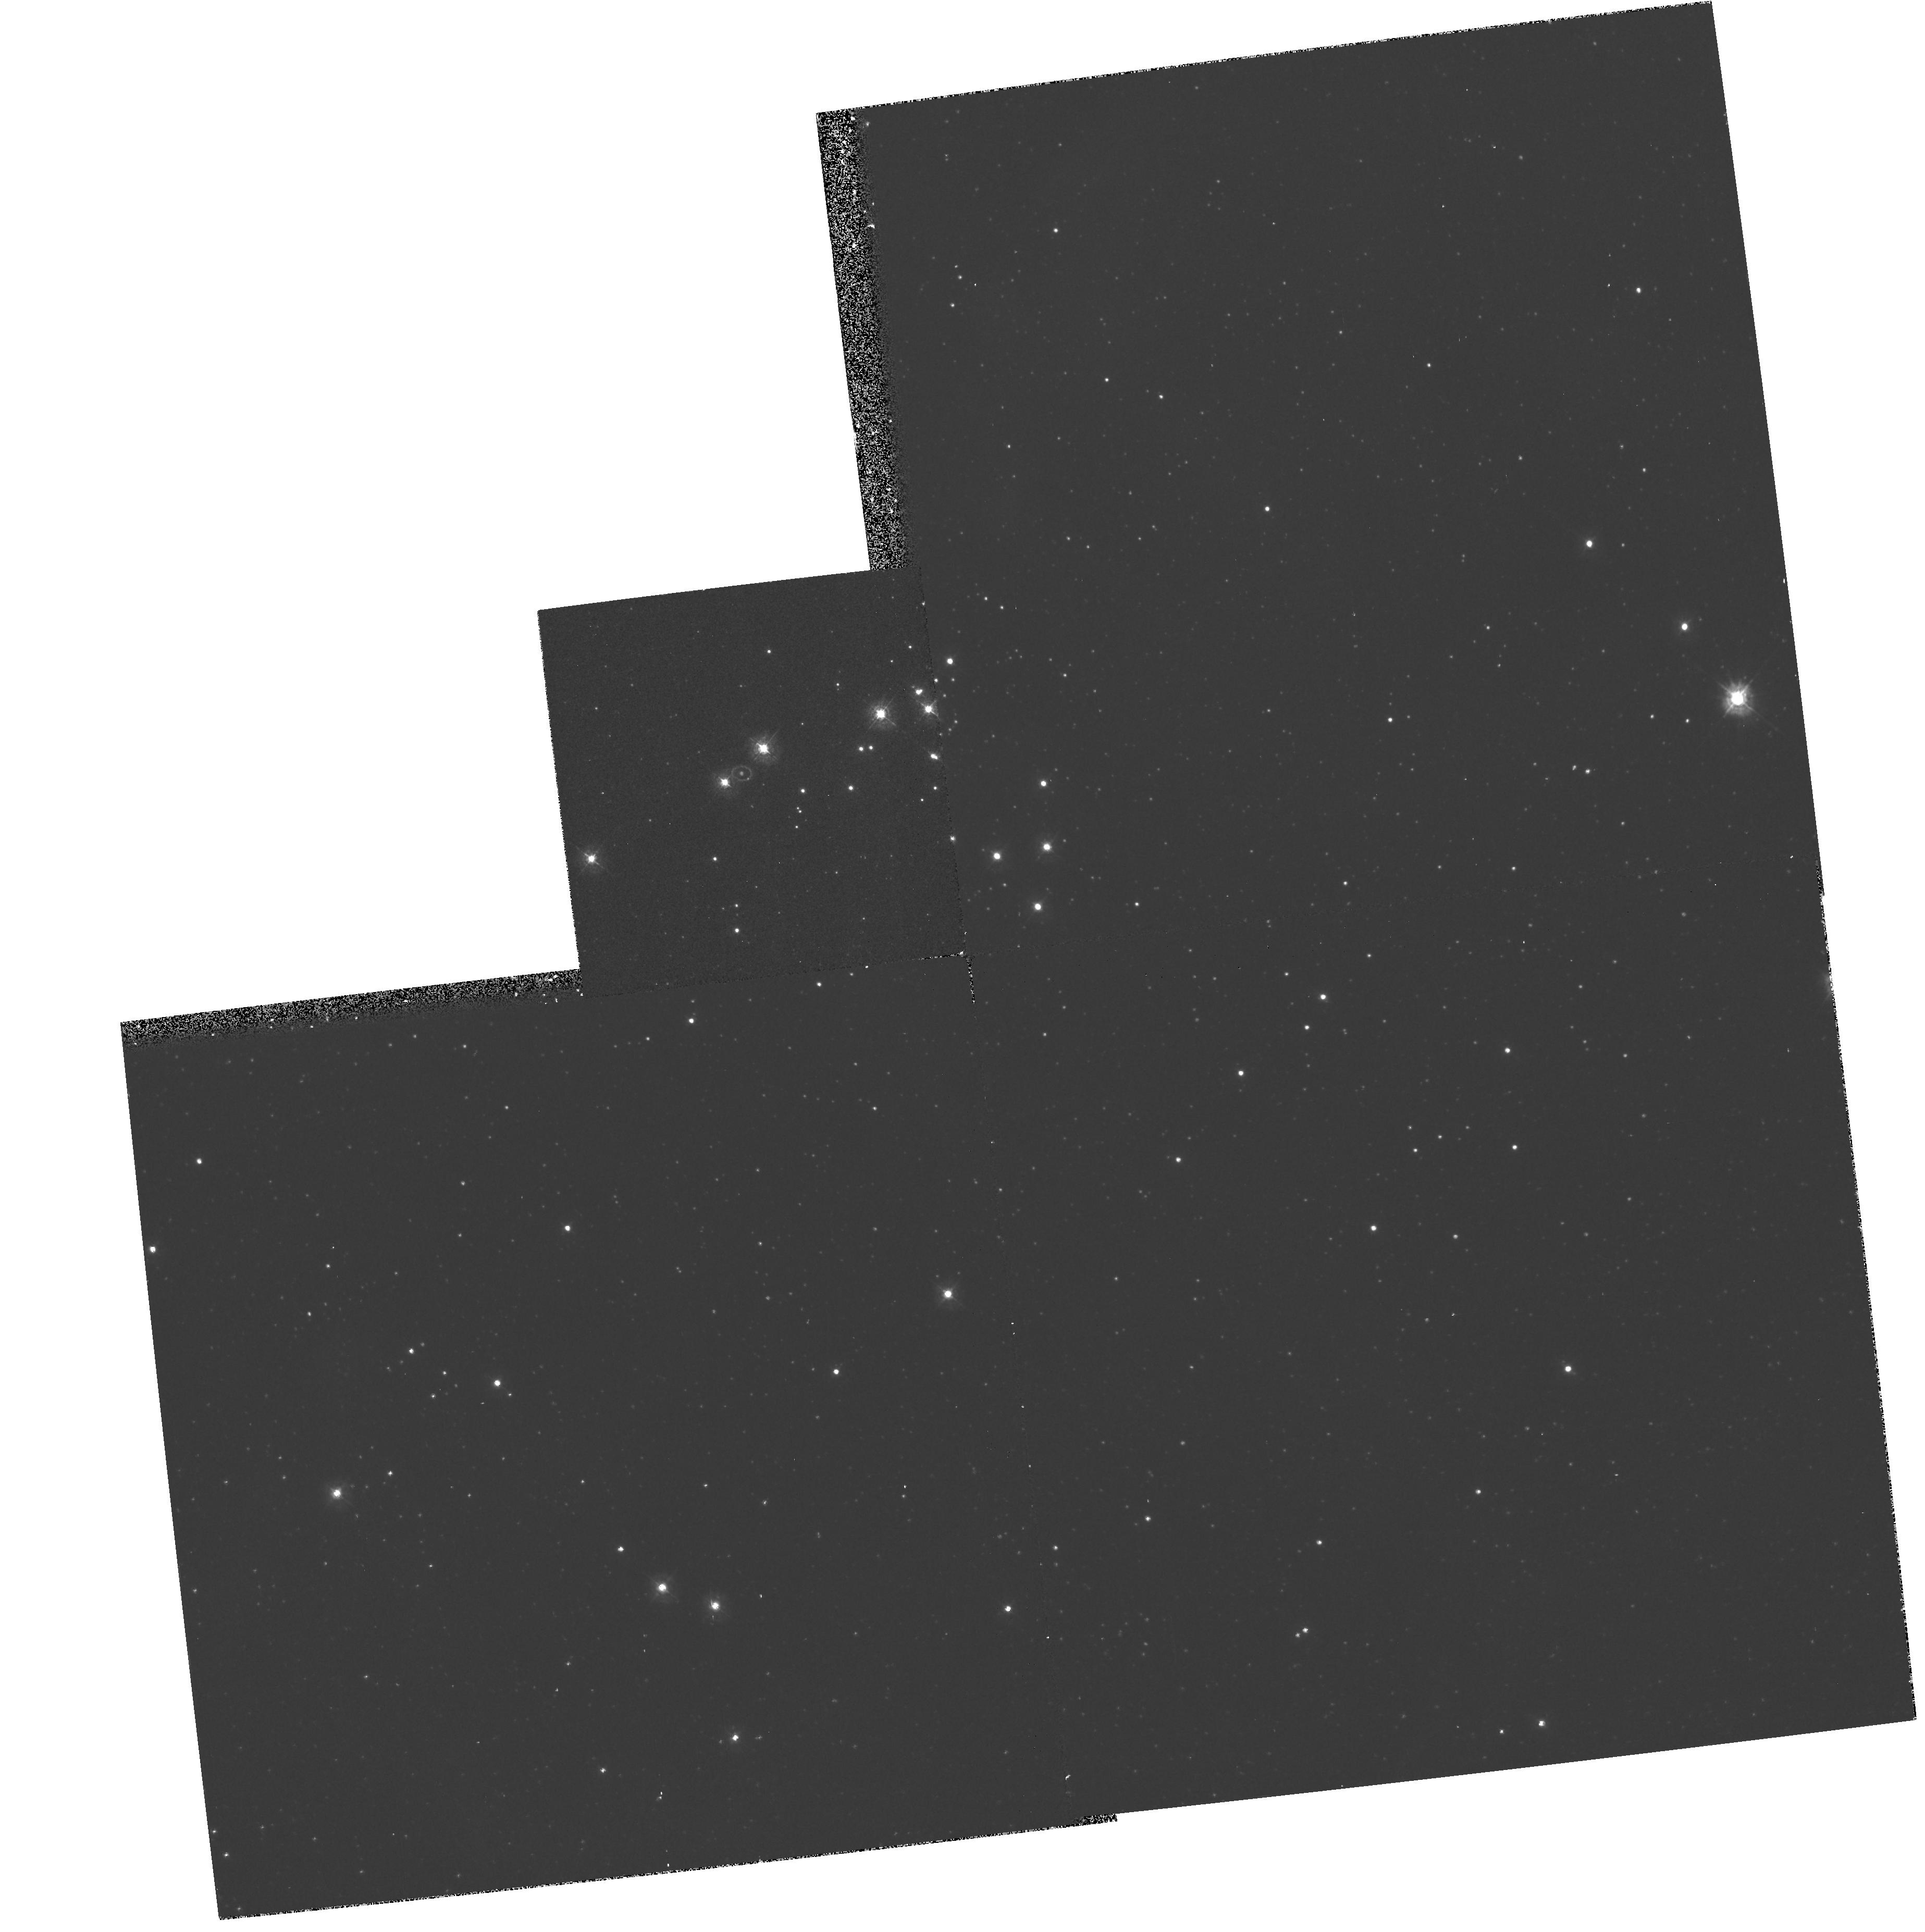
Target: LMC-SN1987A. Instrument: WFPC2/PC. Filter: F336W. Exposure: 20 min. Observation ID: hst_6020_04_wfpc2_pc_f336w_u32h04

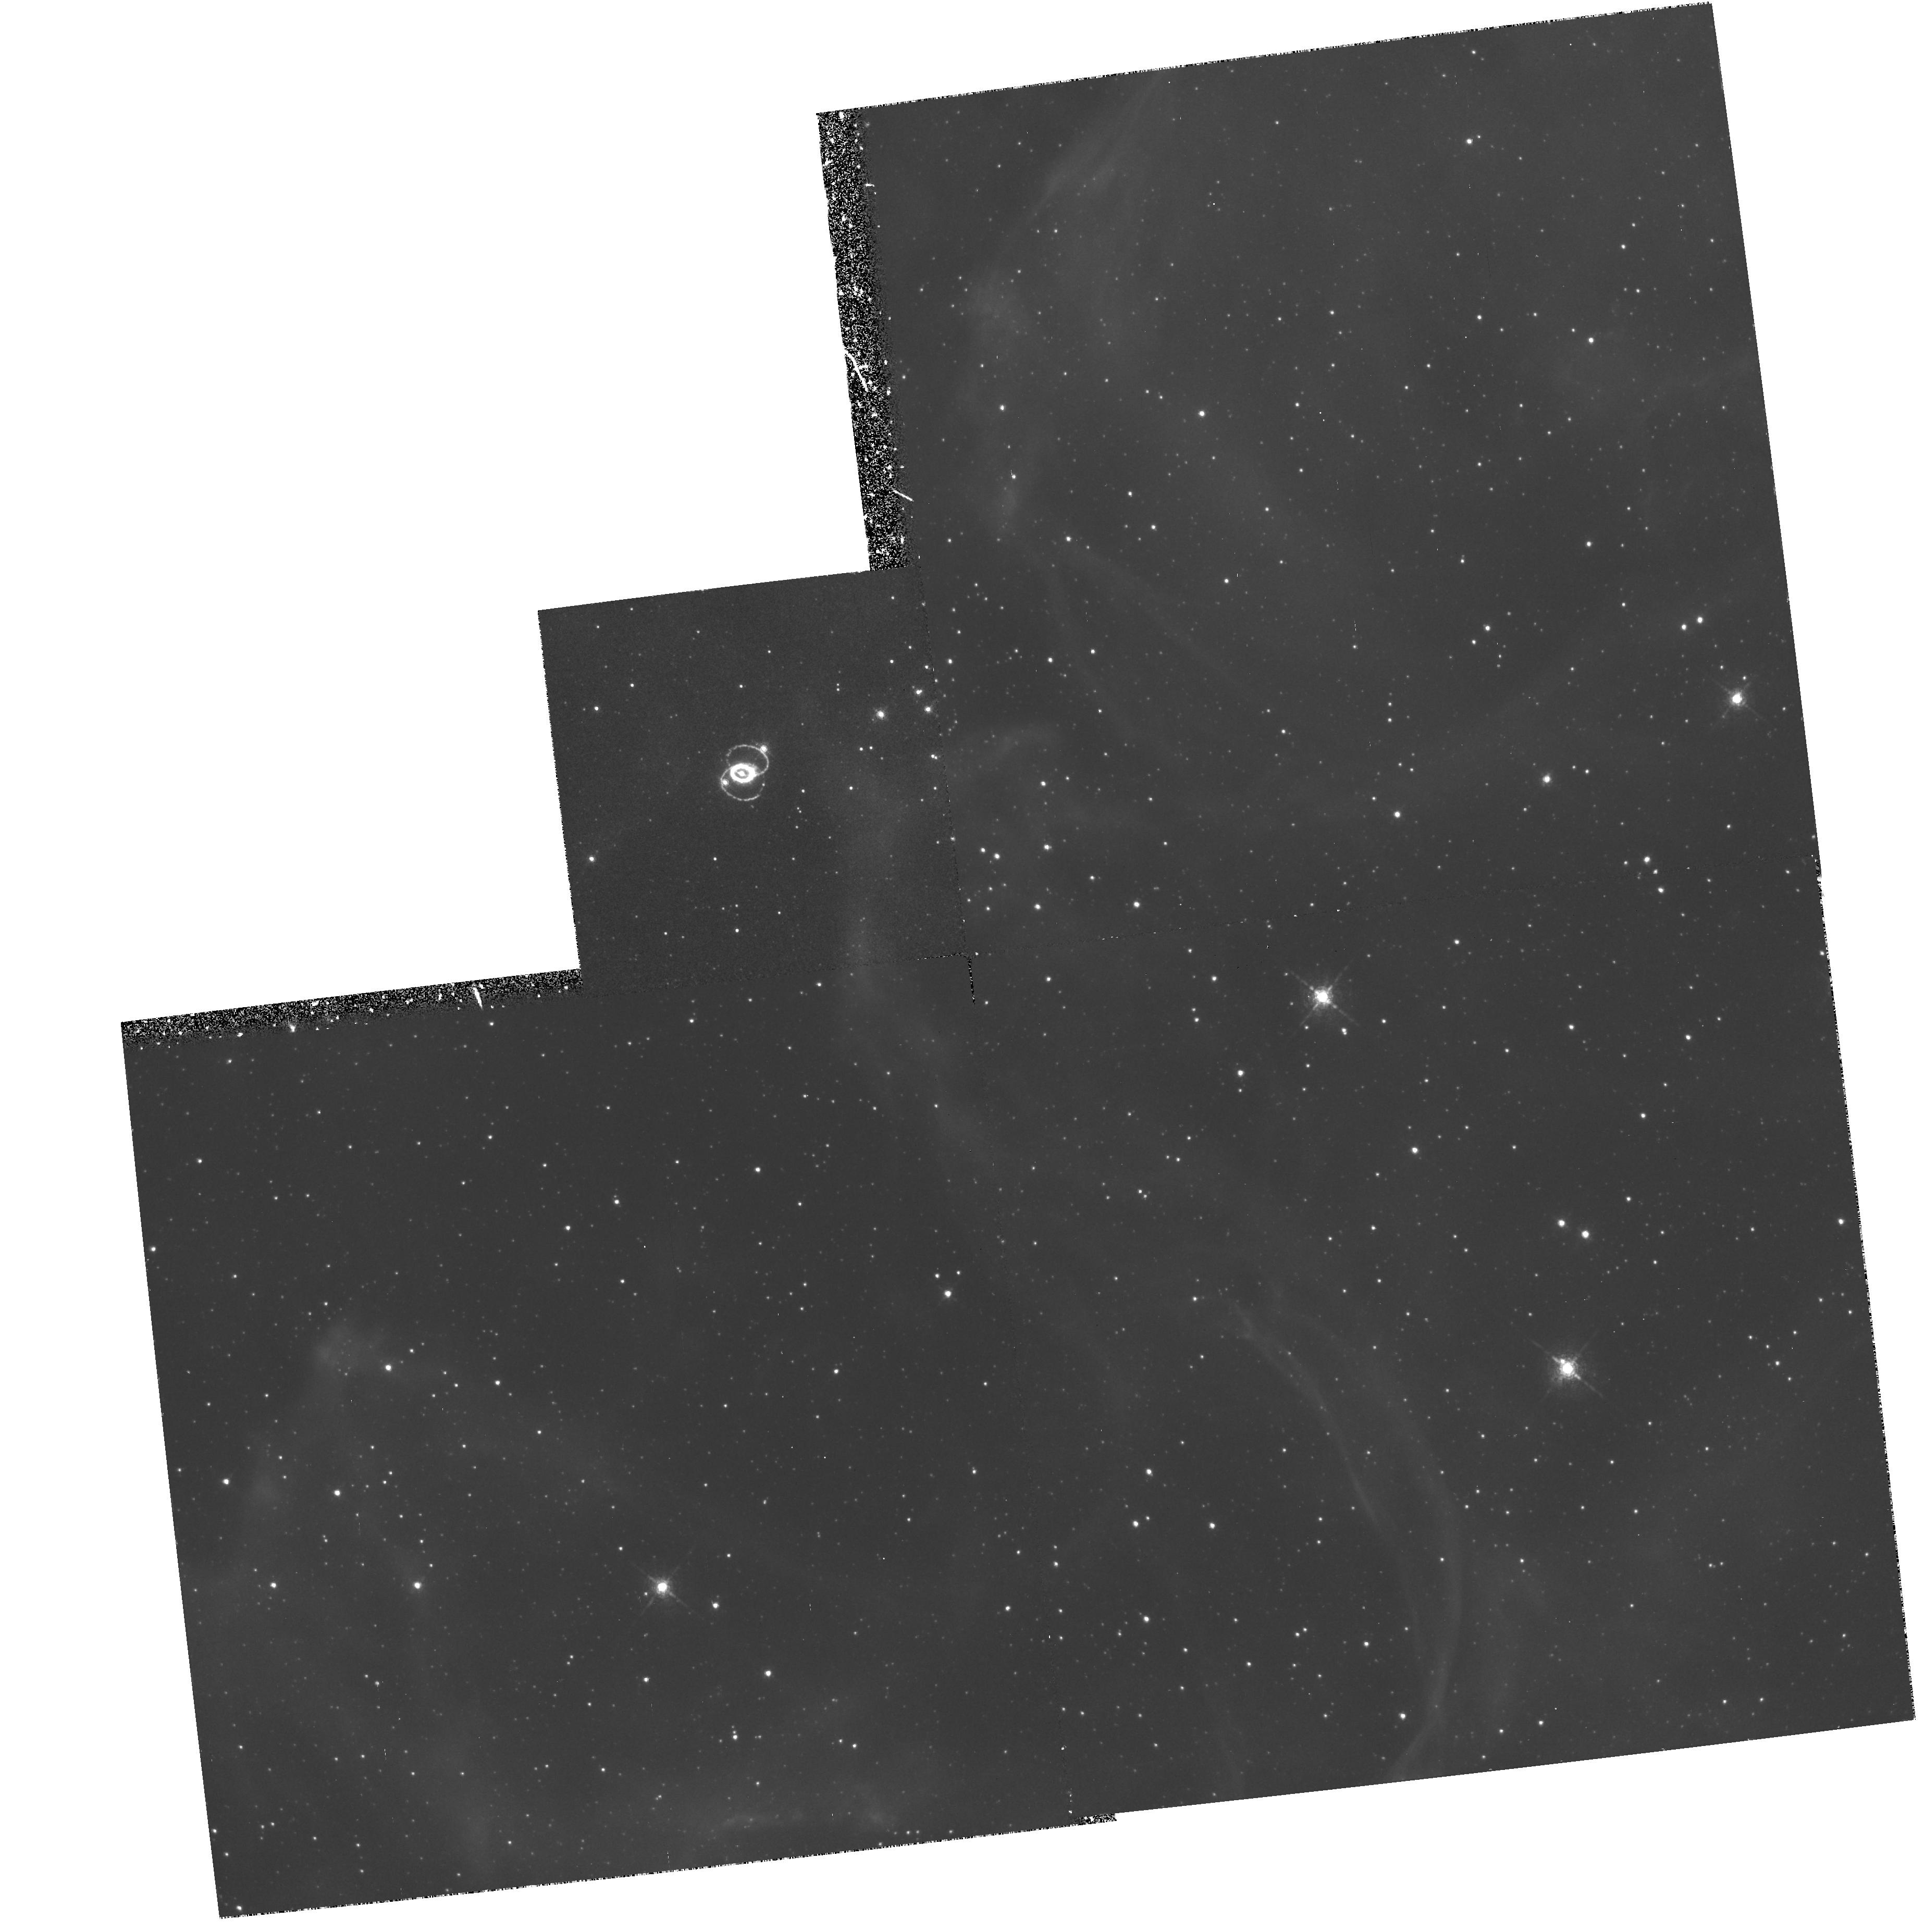
Target: LMC-SN1987A. Instrument: WFPC2/PC. Filter: F658N. Exposure: 1.4 h. Observation ID: hst_6020_04_wfpc2_pc_f658n_u32h04

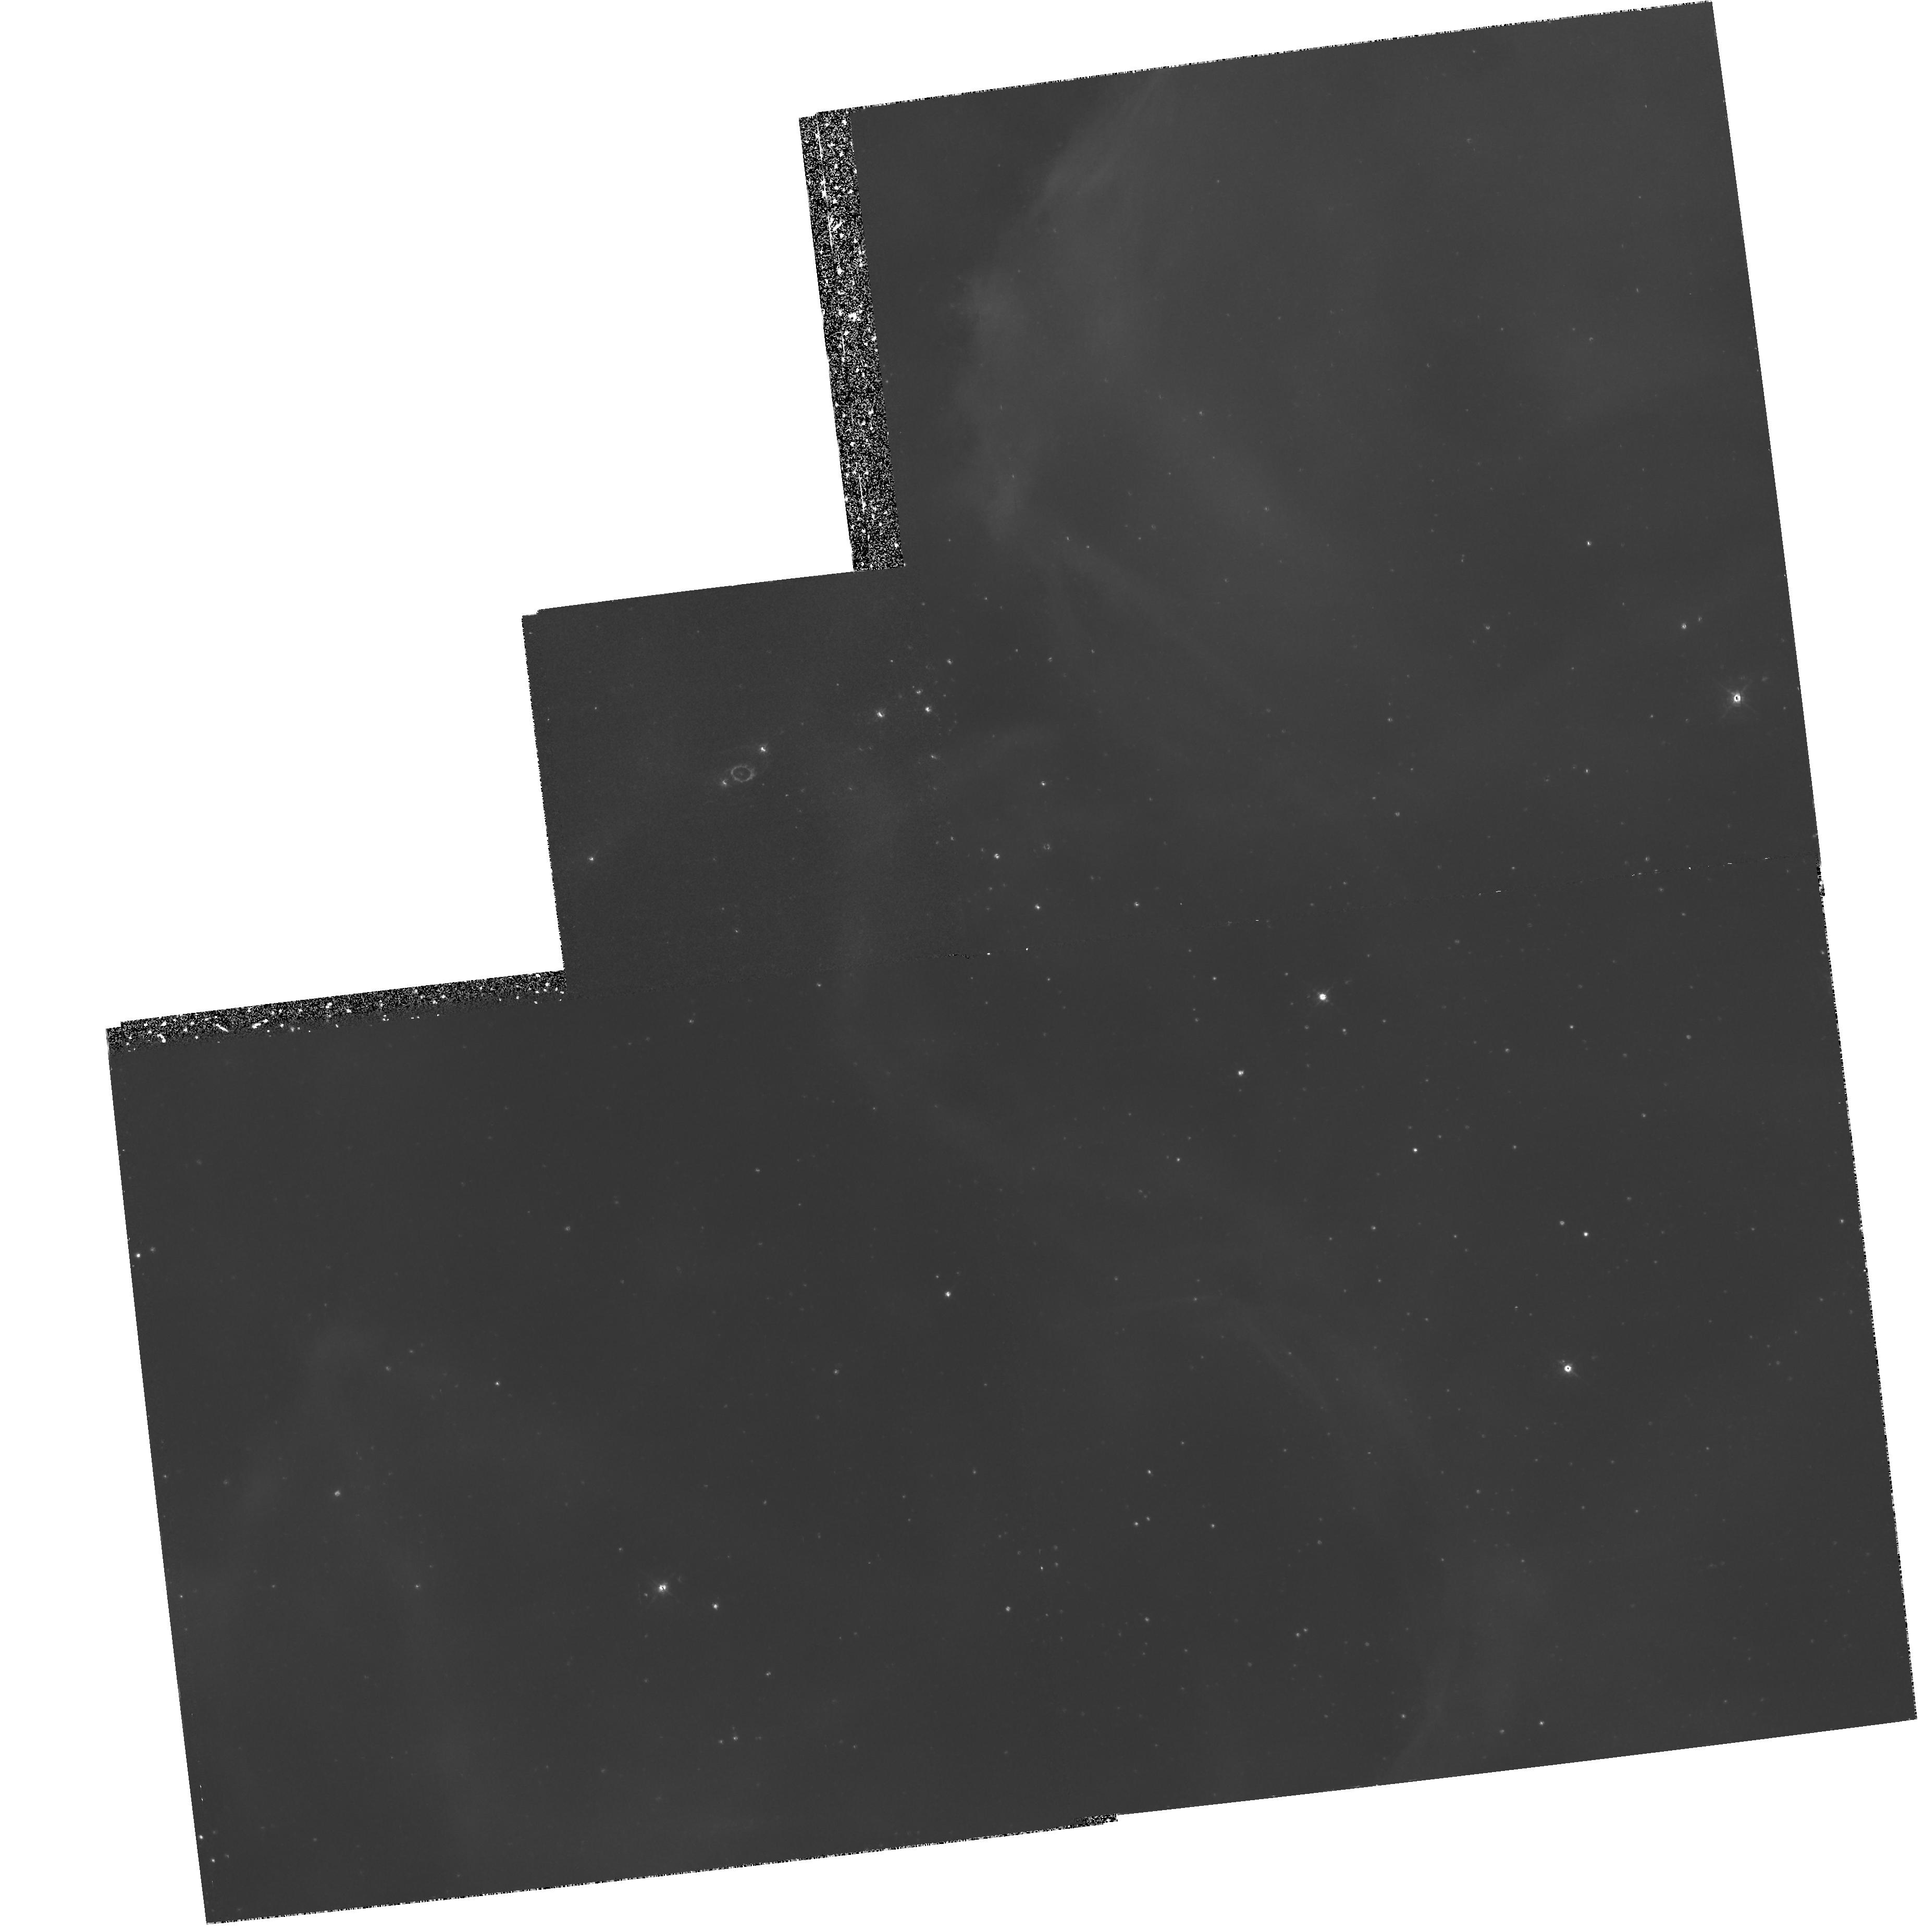
Target: LMC-SN1987A. Instrument: WFPC2/PC. Filter: F502N. Exposure: 2.2 h. Observation ID: hst_6020_04_wfpc2_pc_f502n_u32h04

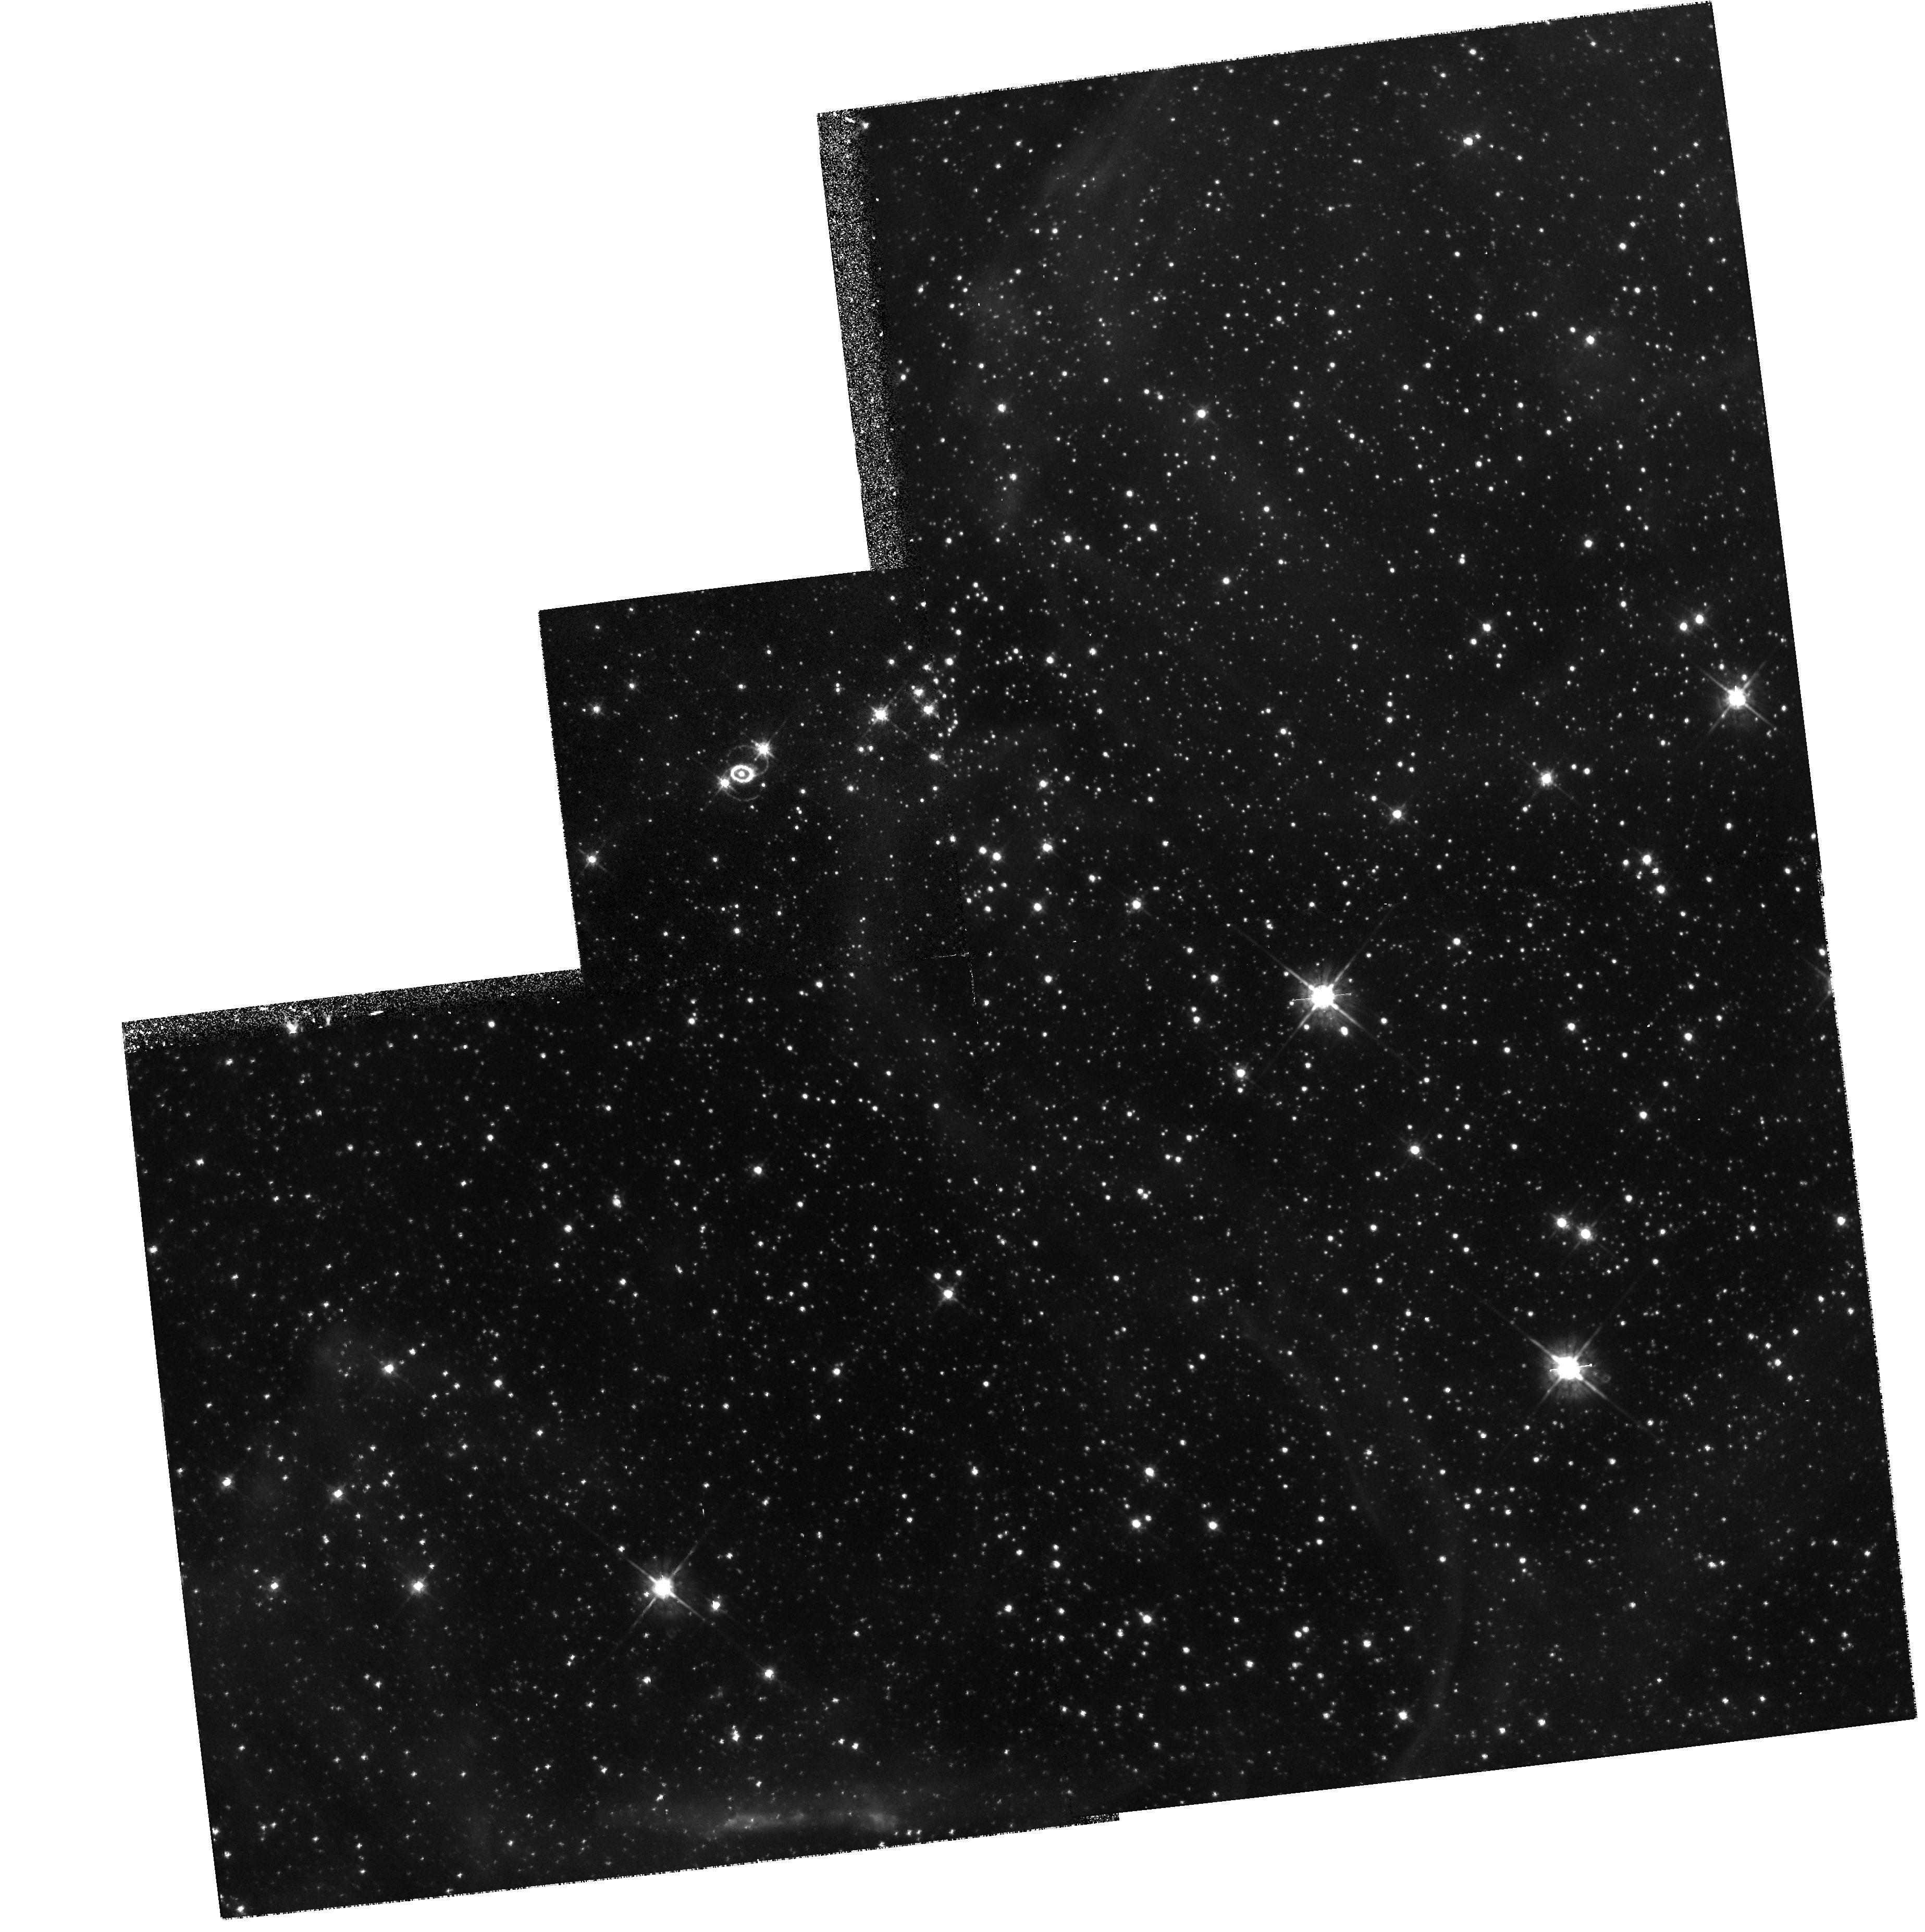
Target: LMC-SN1987A. Instrument: WFPC2/PC. Filter: F675W. Exposure: 10 min. Observation ID: hst_6020_04_wfpc2_pc_f675w_u32h04

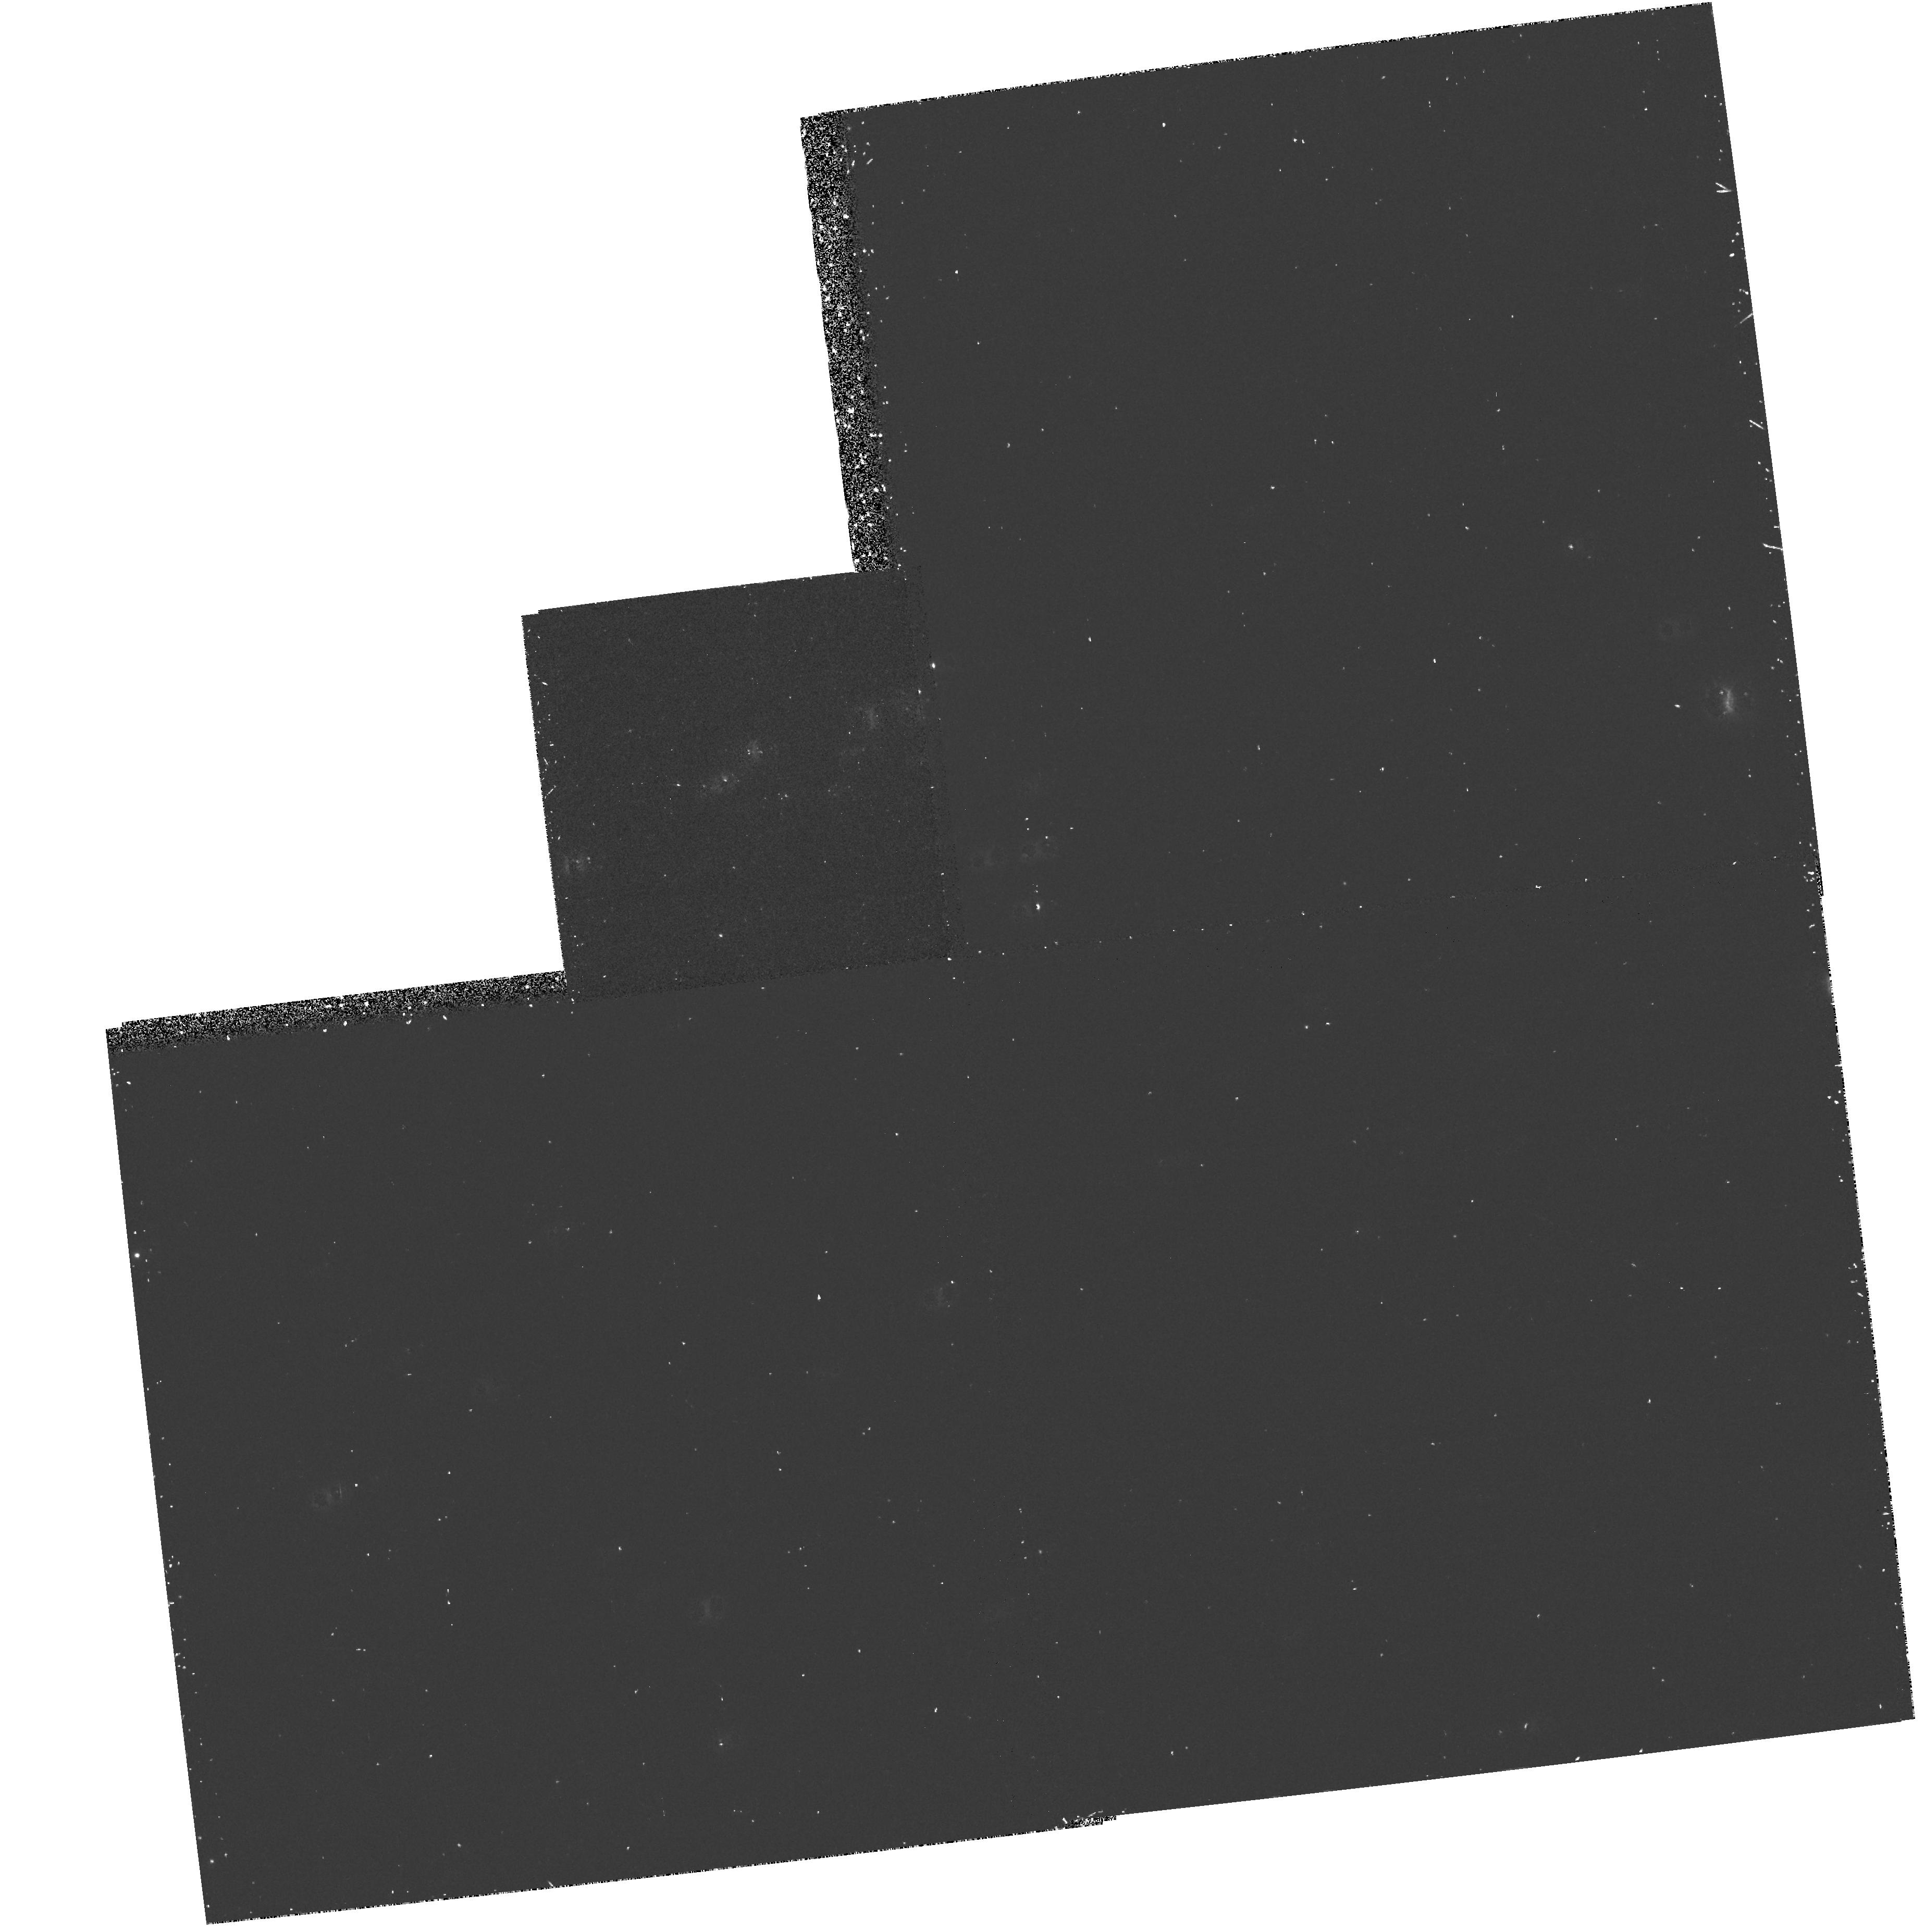
Target: LMC-SN1987A. Instrument: WFPC2/PC. Filter: F255W. Exposure: 42 min. Observation ID: hst_6020_04_wfpc2_pc_f255w_u32h04

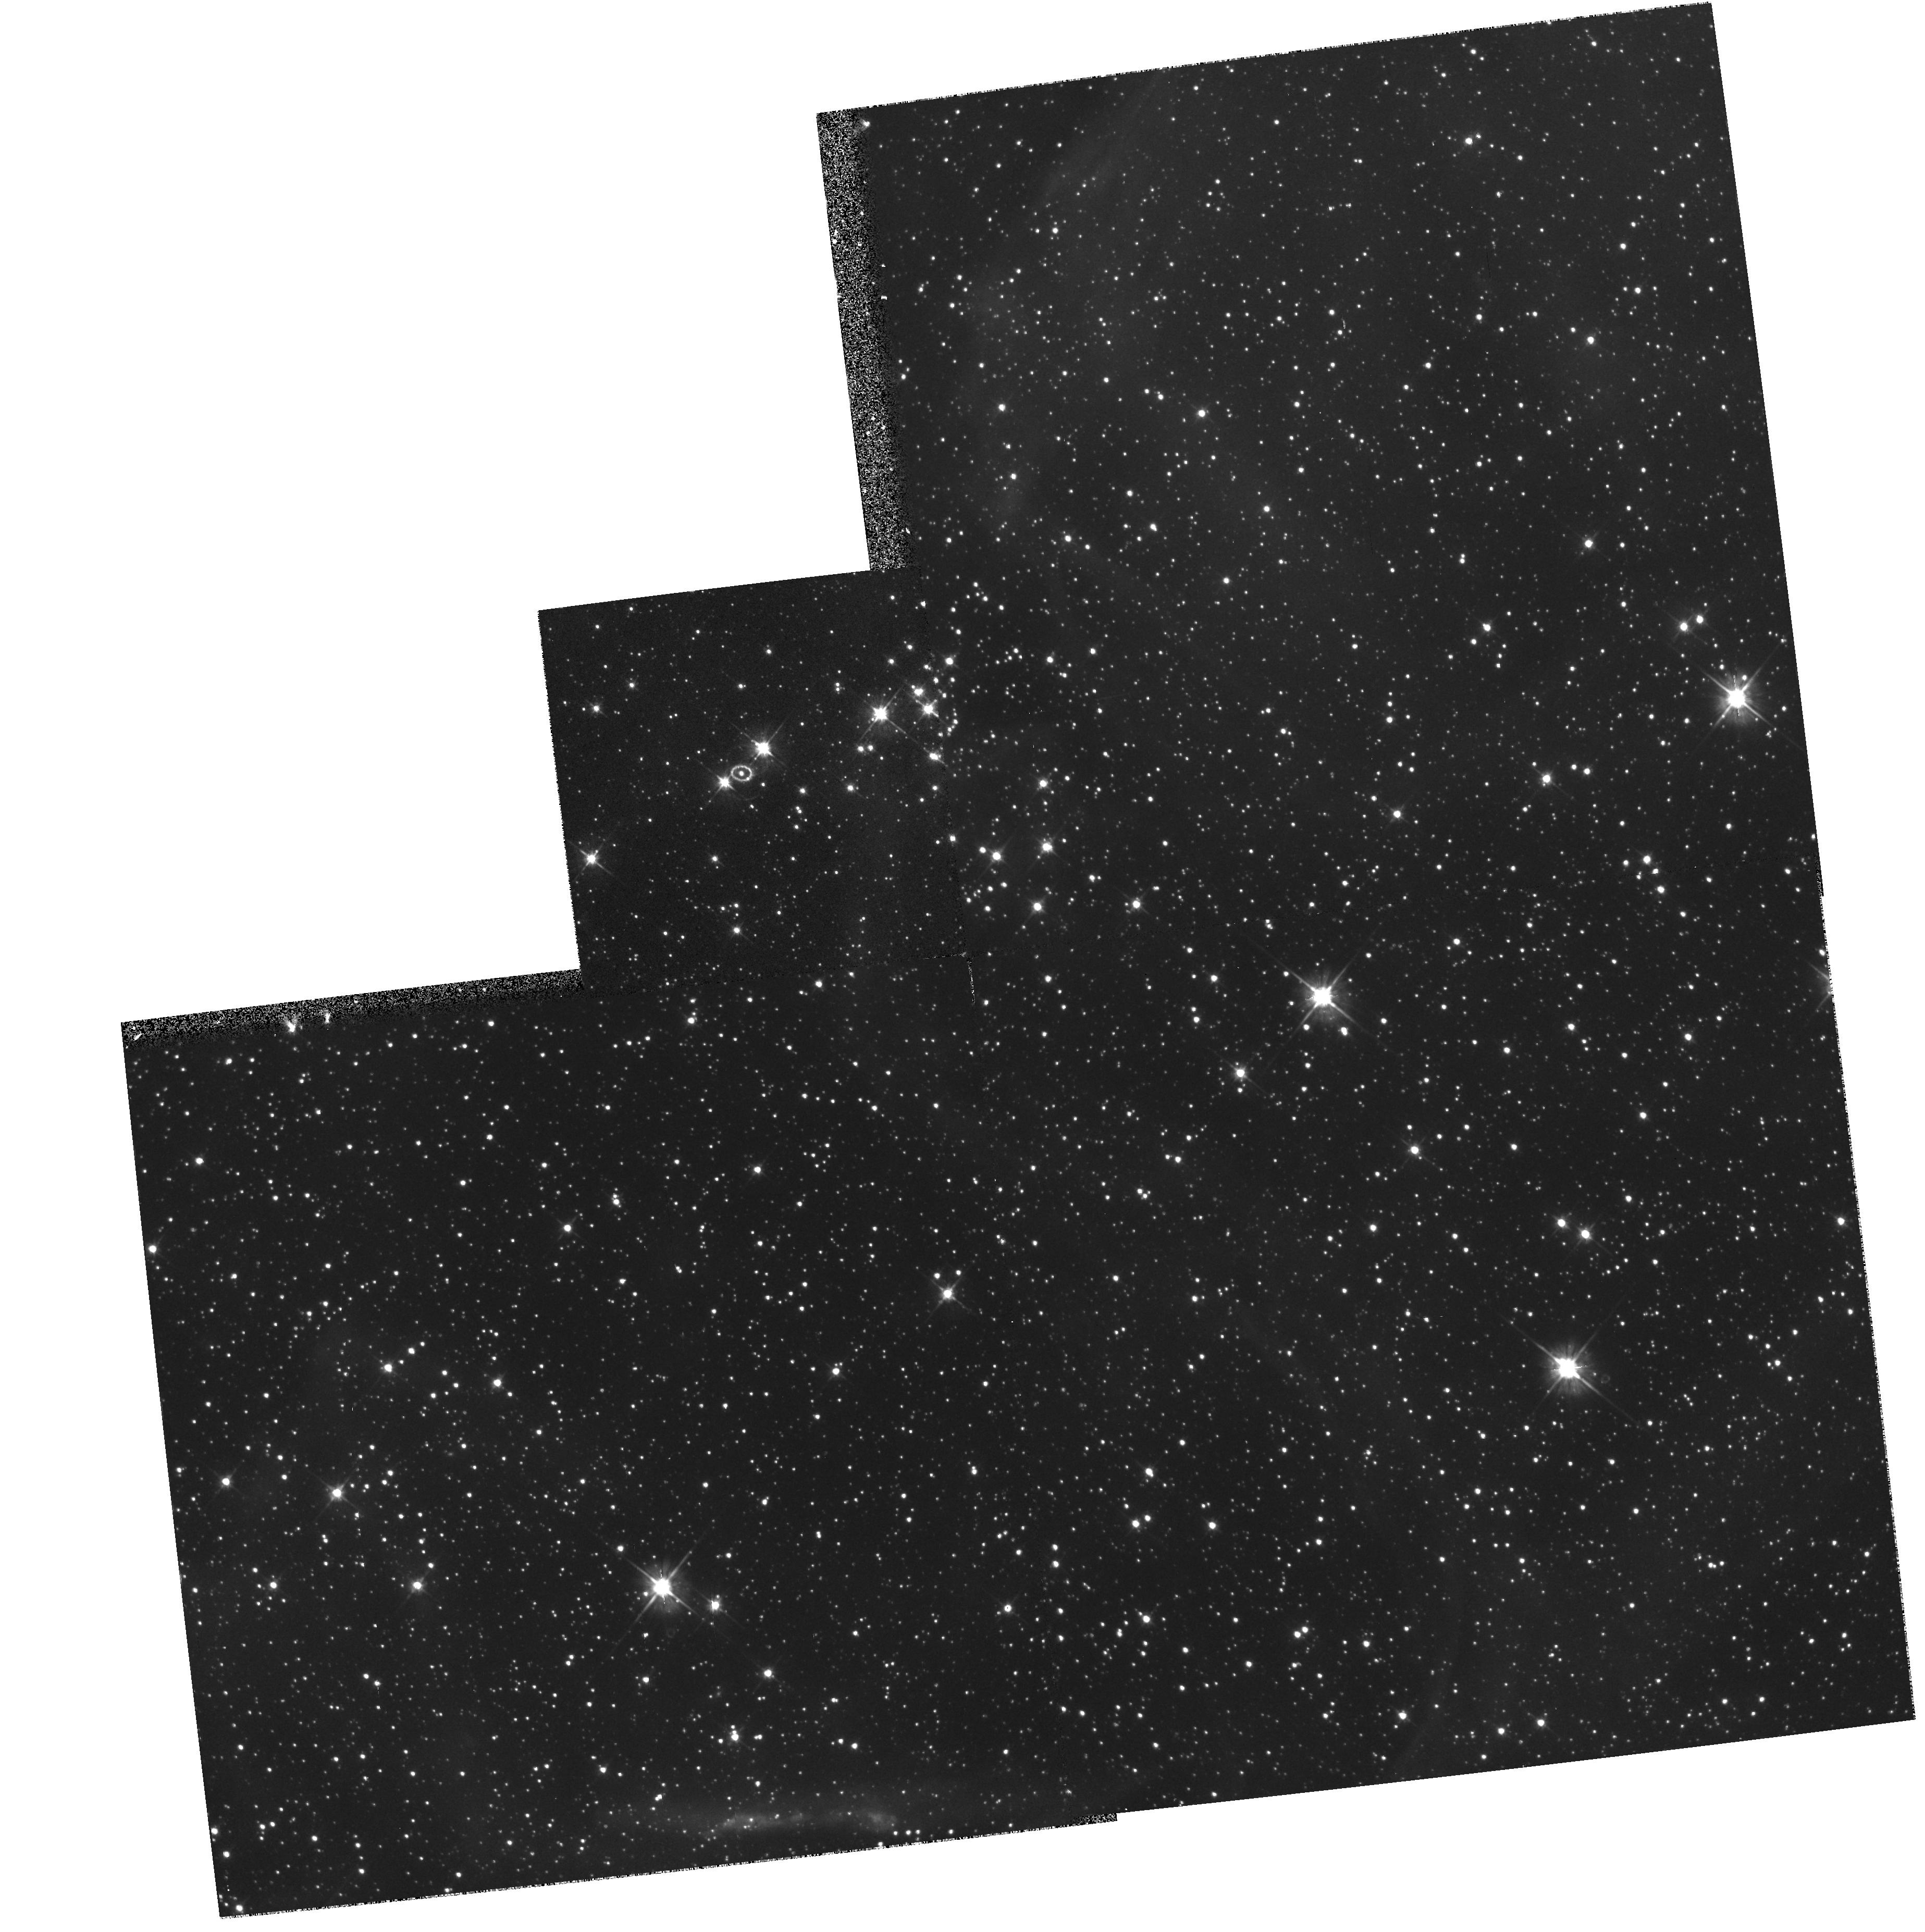
Target: LMC-SN1987A. Instrument: WFPC2/PC. Filter: F555W. Exposure: 10 min. Observation ID: hst_6020_04_wfpc2_pc_f555w_u32h04

SINS: Supernova INtensive Study - Cycle 5 (PI: Kirshner, Robert P.)

This is a continuation of our large, long-term project on supernovae, approved by the Cycle 4 TAC for Cycles 5 and 6. Supernovae create the chemical history of the universe, energize the interstellar gas, and are central to efforts to measure the extragalactic distance scale. Our approach is intensive study of a few objects, such as SN 1987A, SN 1992A, SN 1993J in M81, and SN 1994I in M51. Our 1987A observations include images of the debris and the circumstellar rings, the UV spectrum of the supernova and the circumstellar matter. We have used the HST effectively to obtain unique UV spectra and images of bright supernovae in our target-of-opportunity studies. We propose to continue this work in Cycle 5: monitoring the continuing evolution of SN 1987A as the debris nears the ring, scrutinizing the very late-time emission of objects we have observed near maximum light (including a probable light echo), and employing HST for the prompt study of a newly-discovered supernova during Cycle 5. Although we have examined some fascinating objects, the best is yet to come -- we have not yet observed a classic Type II supernova, or a representative member of the SN Ib class, the two types which promise to be most interesting in the UV